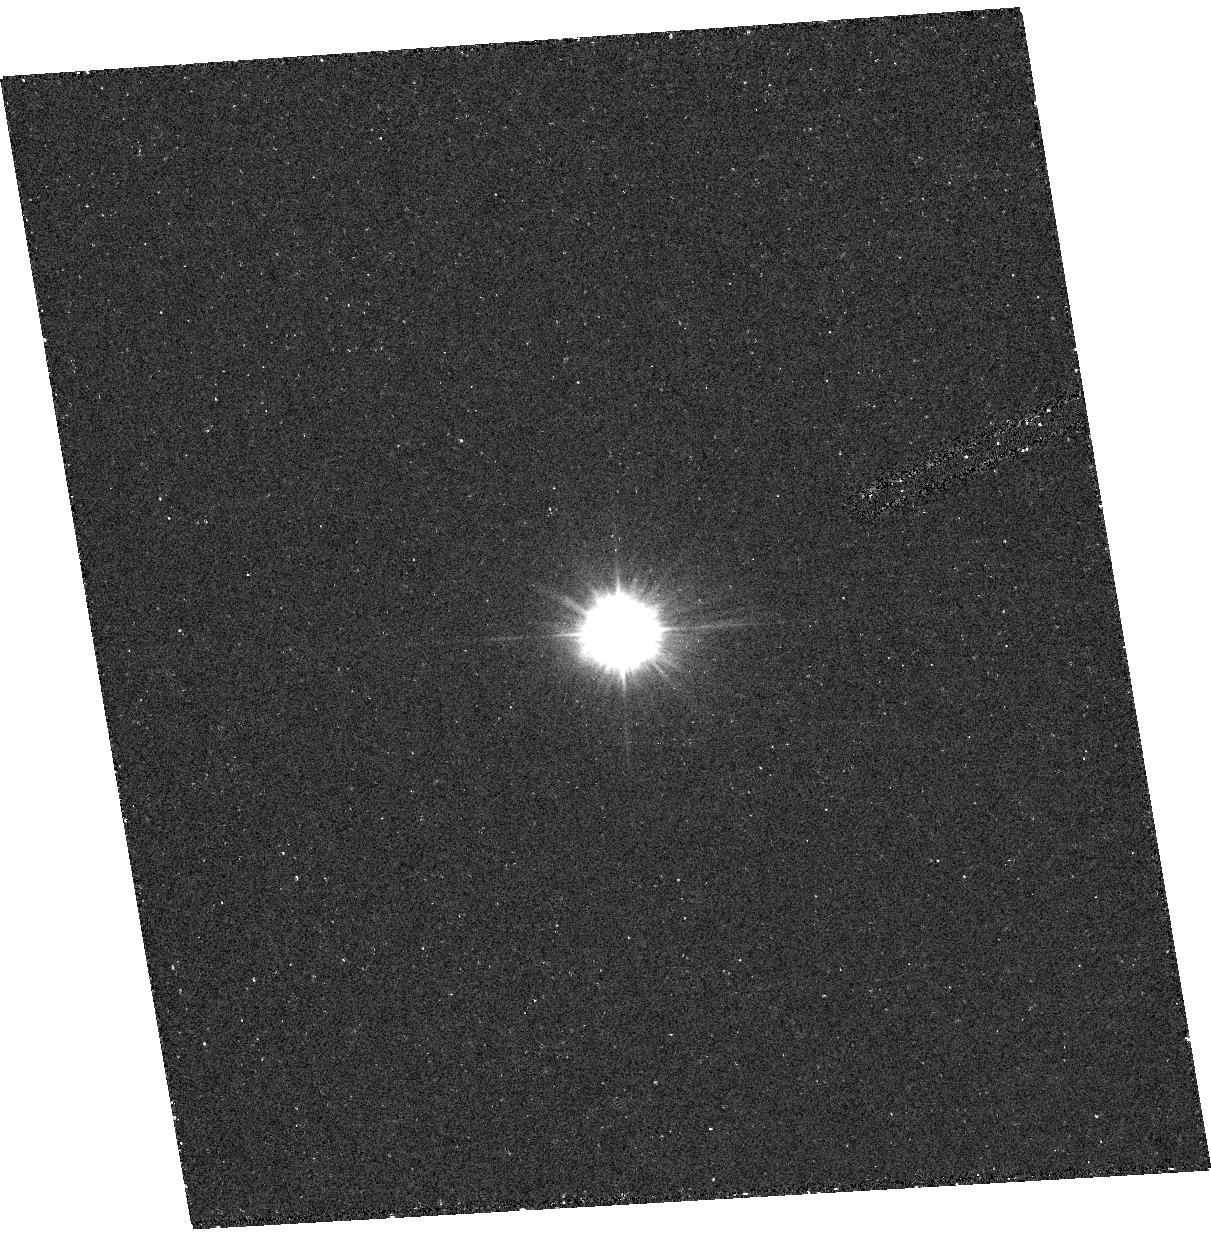
Target: HD4174. Instrument: ACS/HRC. Filter: F220W. Exposure: 16 min. Observation ID: hst_9422_01_acs_hrc_f220w_j8d001

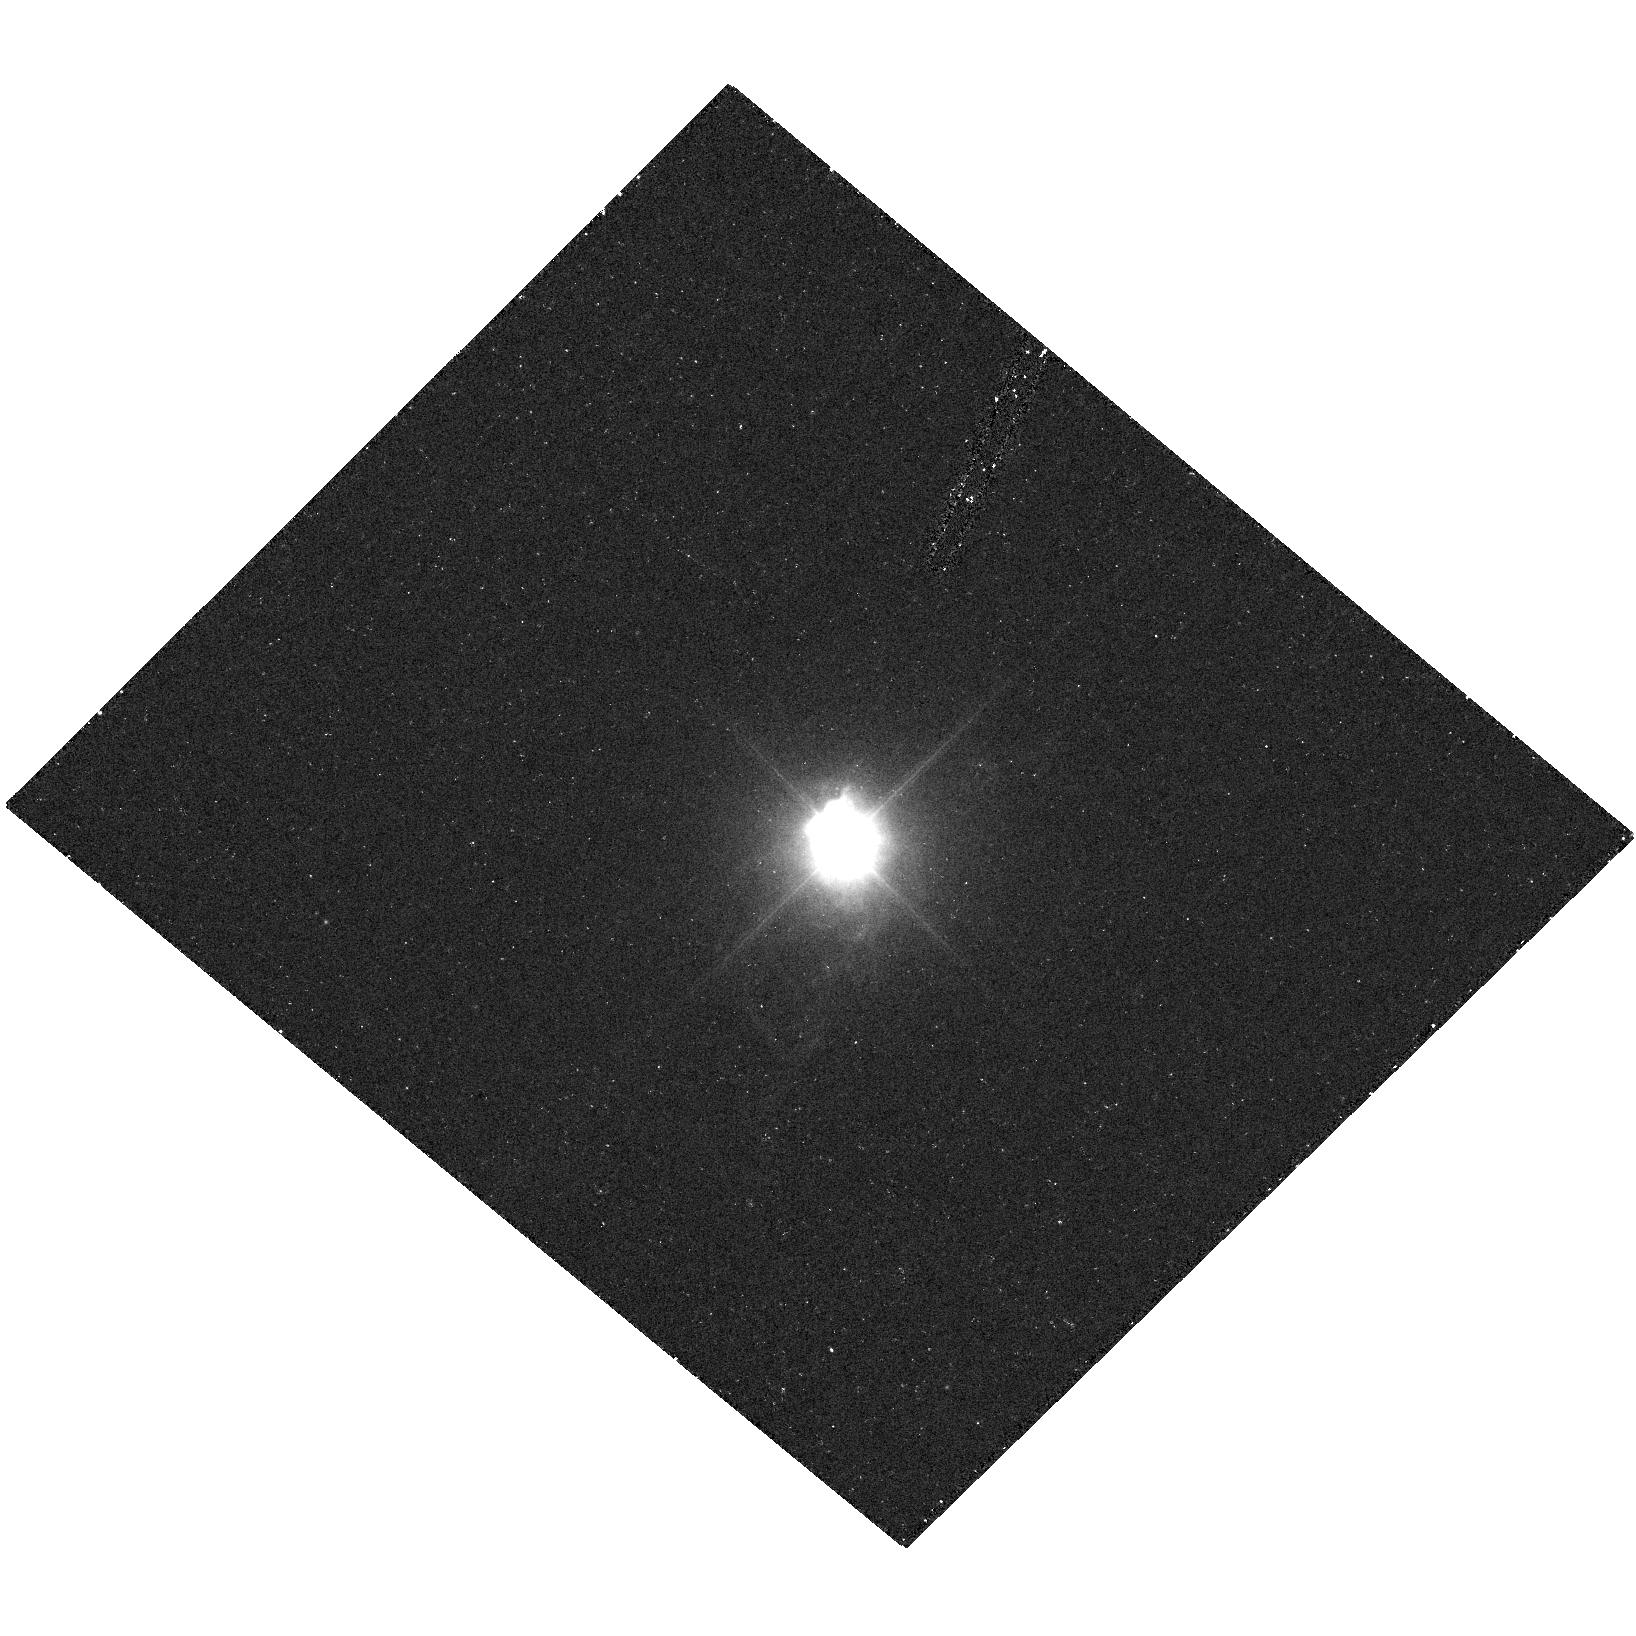
Target: HD182917. Instrument: ACS/HRC. Filter: F220W. Exposure: 17 min. Observation ID: hst_9422_02_acs_hrc_f220w_j8d002

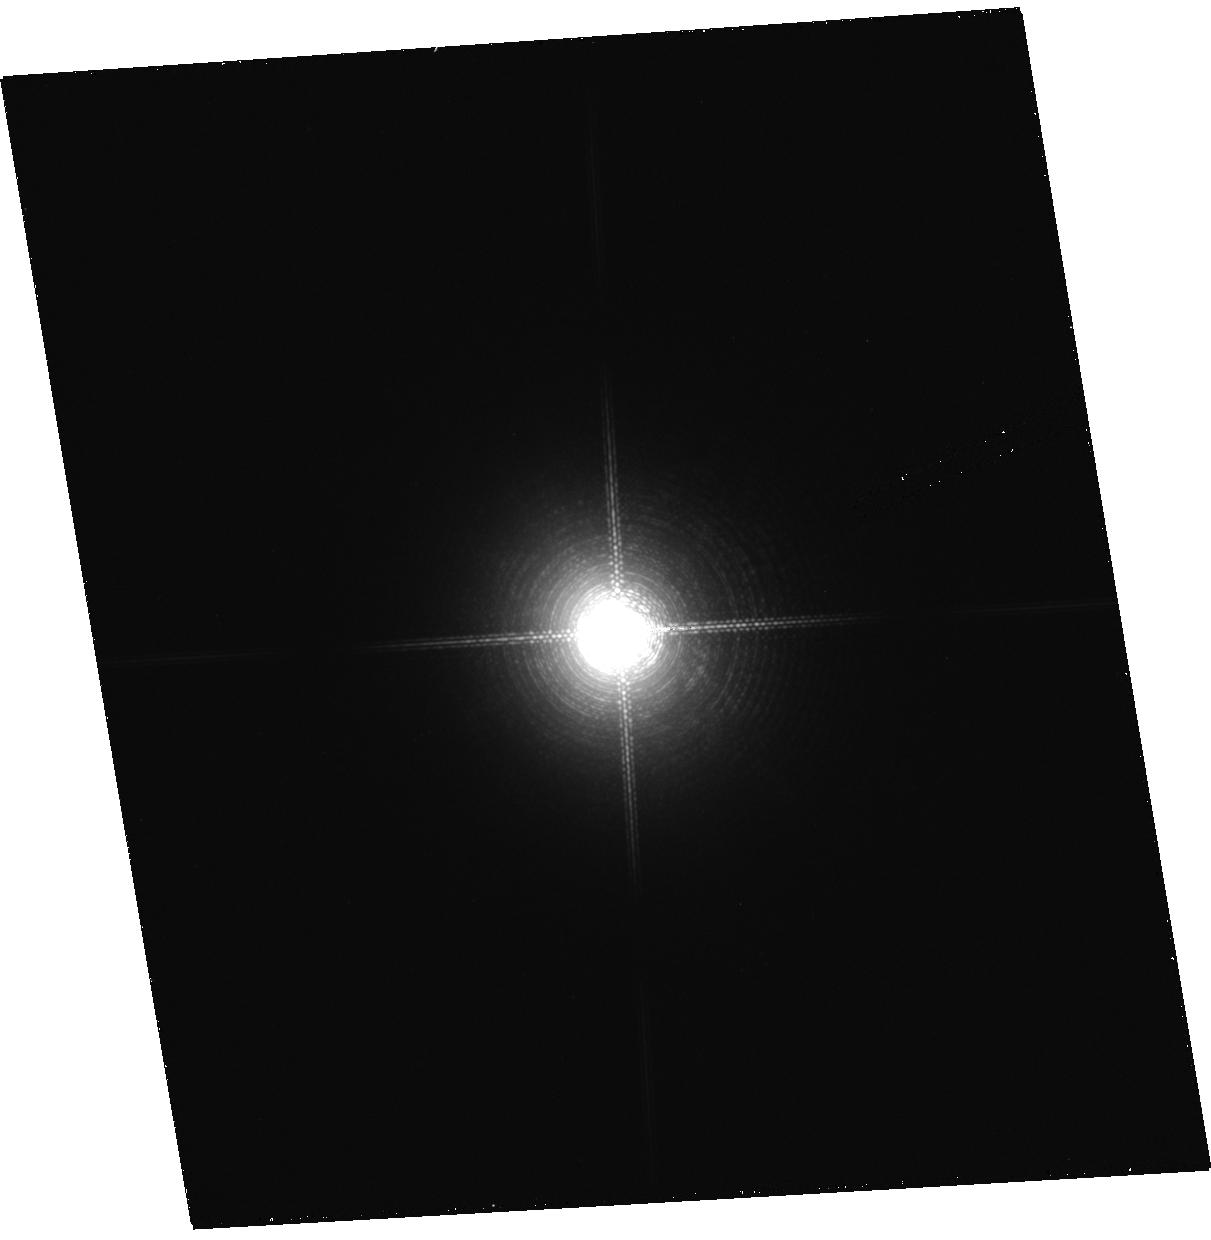
Target: HD4174. Instrument: ACS/HRC. Filter: F892N. Exposure: 2 min. Observation ID: hst_9422_01_acs_hrc_f892n_j8d001

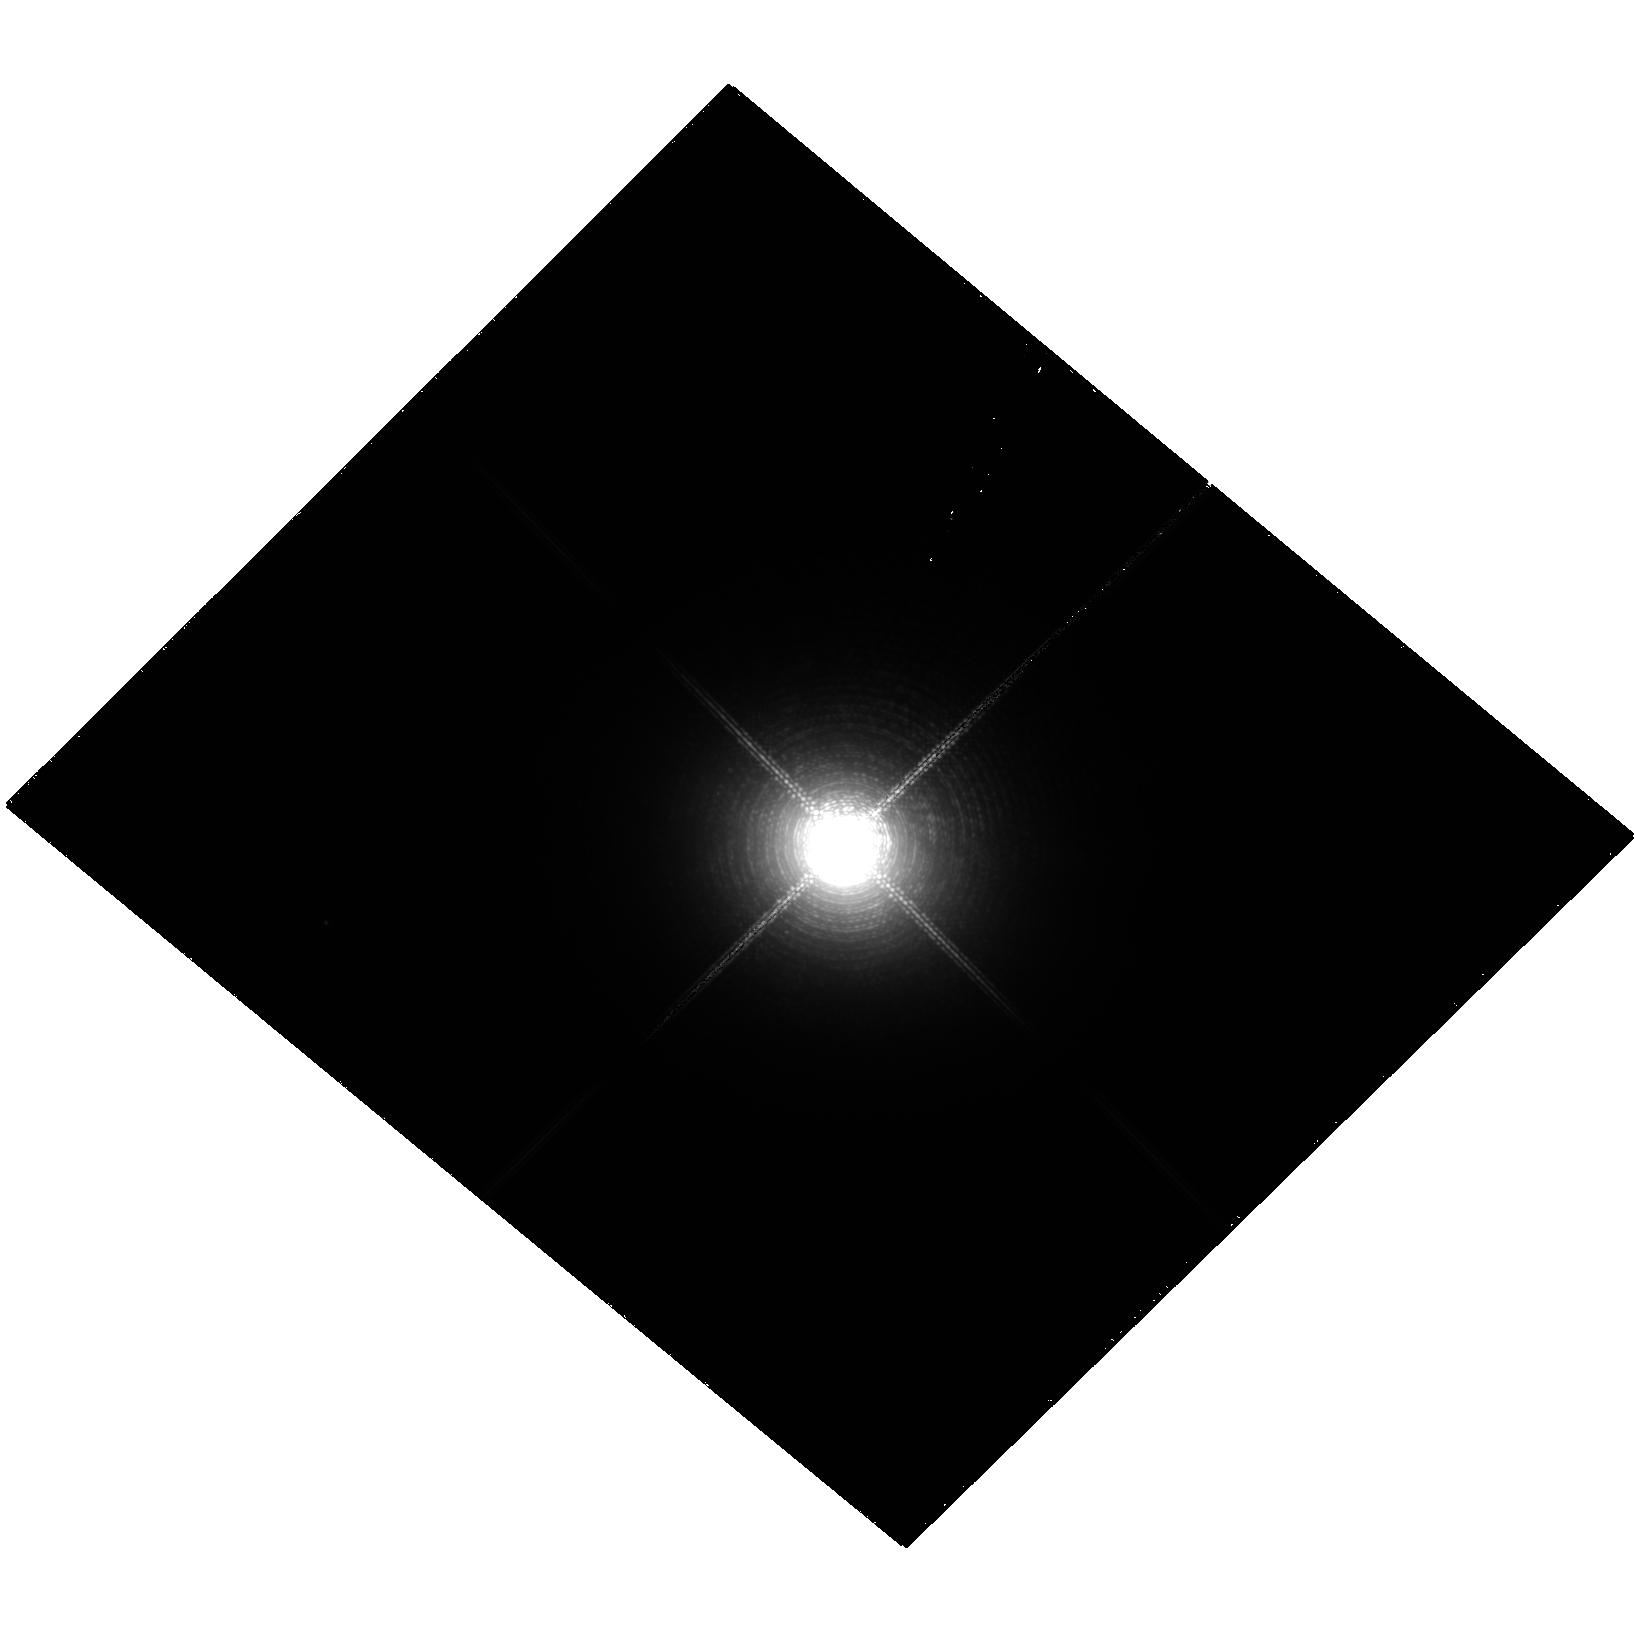
Target: HD182917. Instrument: ACS/HRC. Filter: F892N. Exposure: 2 min. Observation ID: hst_9422_02_acs_hrc_f892n_j8d002

Masses of AGB stars (PI: Hinkle, Kenneth)

There are few AGB stars with known masses. We have undertaken a program to measure spectroscopic orbits for about 50 binary systems containing M giants and typically white dwarfs. These are all single lined systems so the spectroscopic orbit of the M giant results in a mass function, m_2^3sin^3i / (m_1 + m_2)^2, for the secondary. Under special conditions, it is possible to undertake a simple observation that allows a solution for the masses. By measuring the angular separation at the epoch of greatest elongation of a zero eccentricity, eclipsing system (i.e. a system with a known inclination) m_1+m_2 can be determined, hence allowing the masses to be solved. Parallaxes indicate that there are two systems that can be resolved using HST/ACS. We propose to carry out this observation.